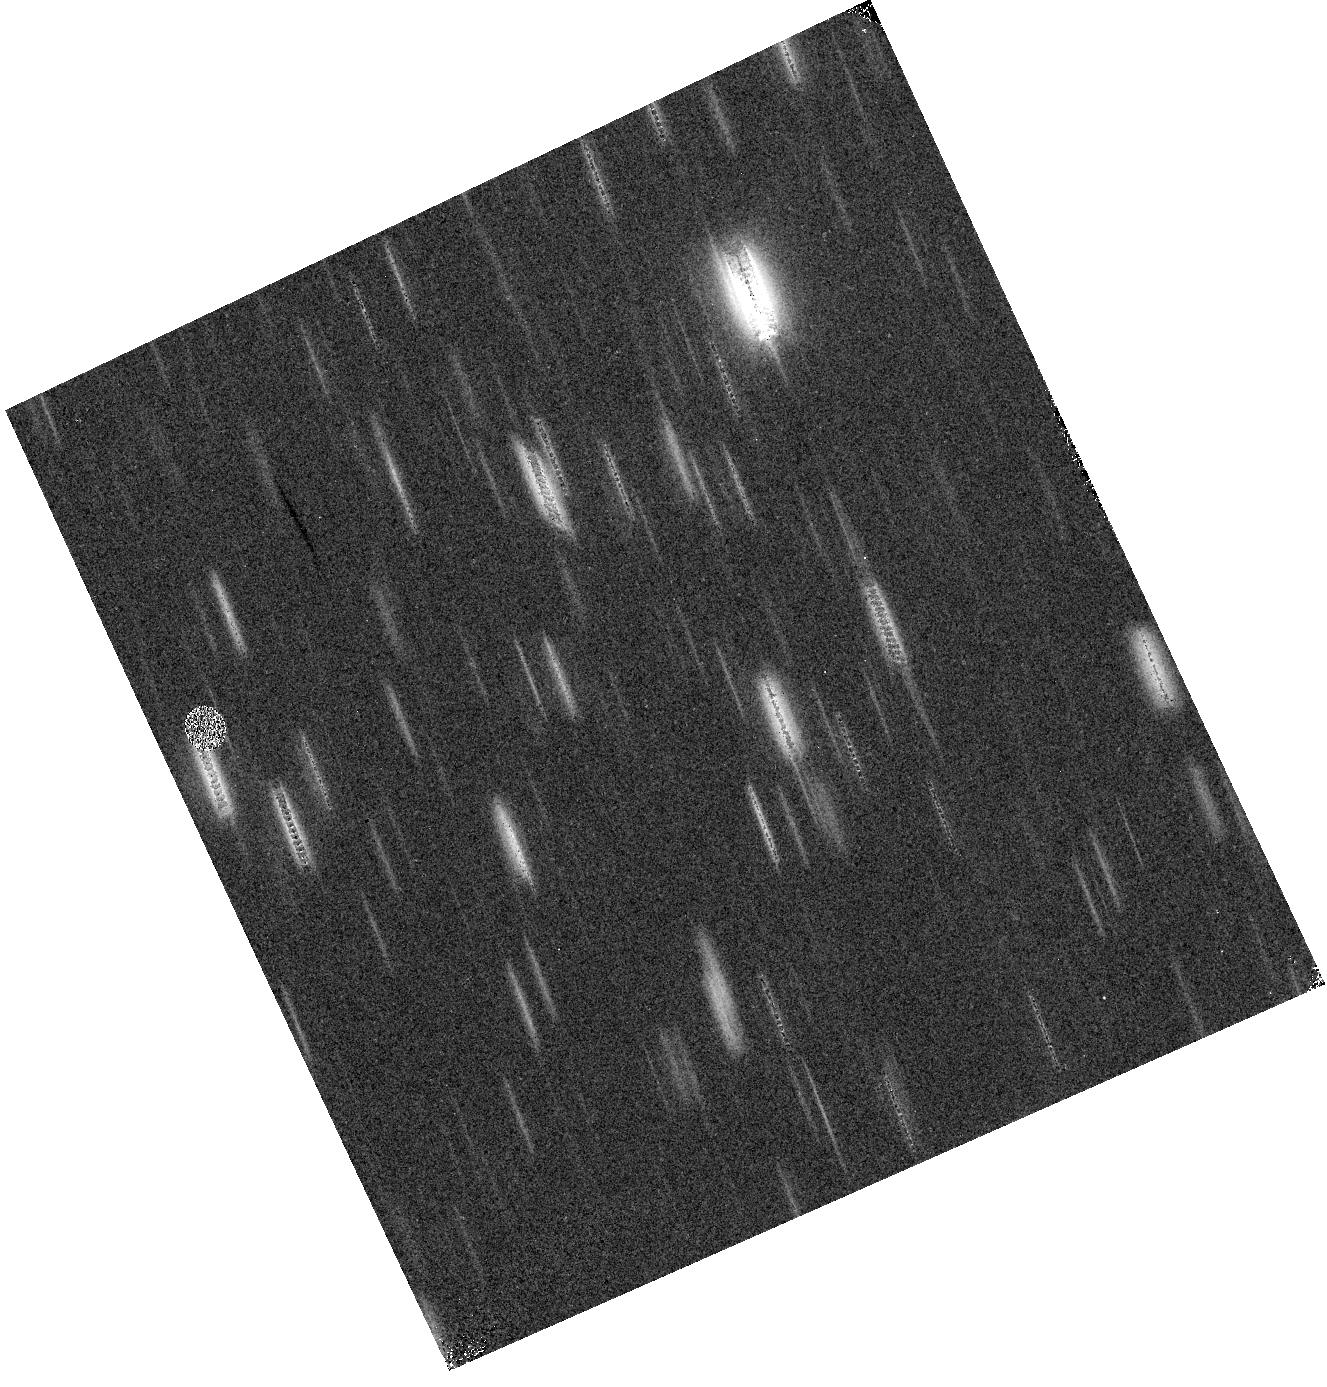
Target: field at RA 151.355°, Dec 1.495°. Instrument: WFC3/IR. Filter: F110W. Exposure: 6 min. Observation ID: hst_12283_37_wfc3_ir_f110w_ibl937

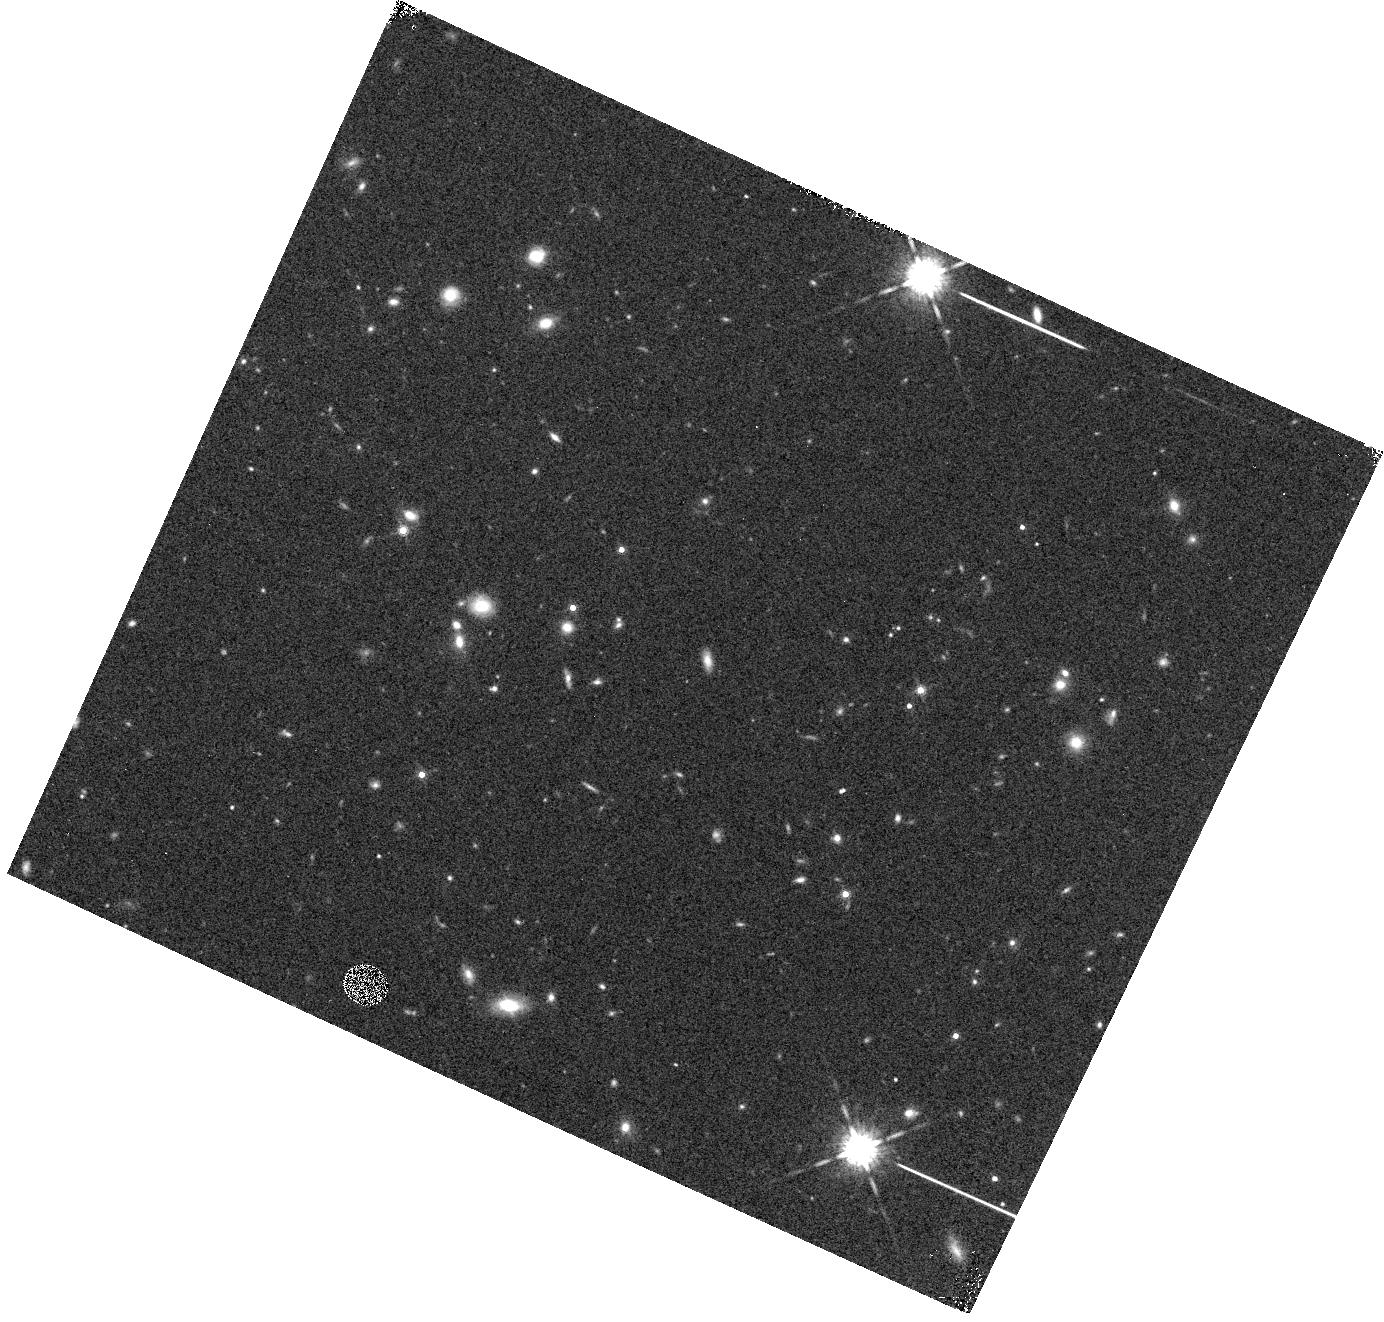
Target: field at RA 109.639°, Dec 74.430°. Instrument: WFC3/IR. Filter: F160W. Exposure: 5 min. Observation ID: hst_12283_4r_wfc3_ir_f160w_ibl94r

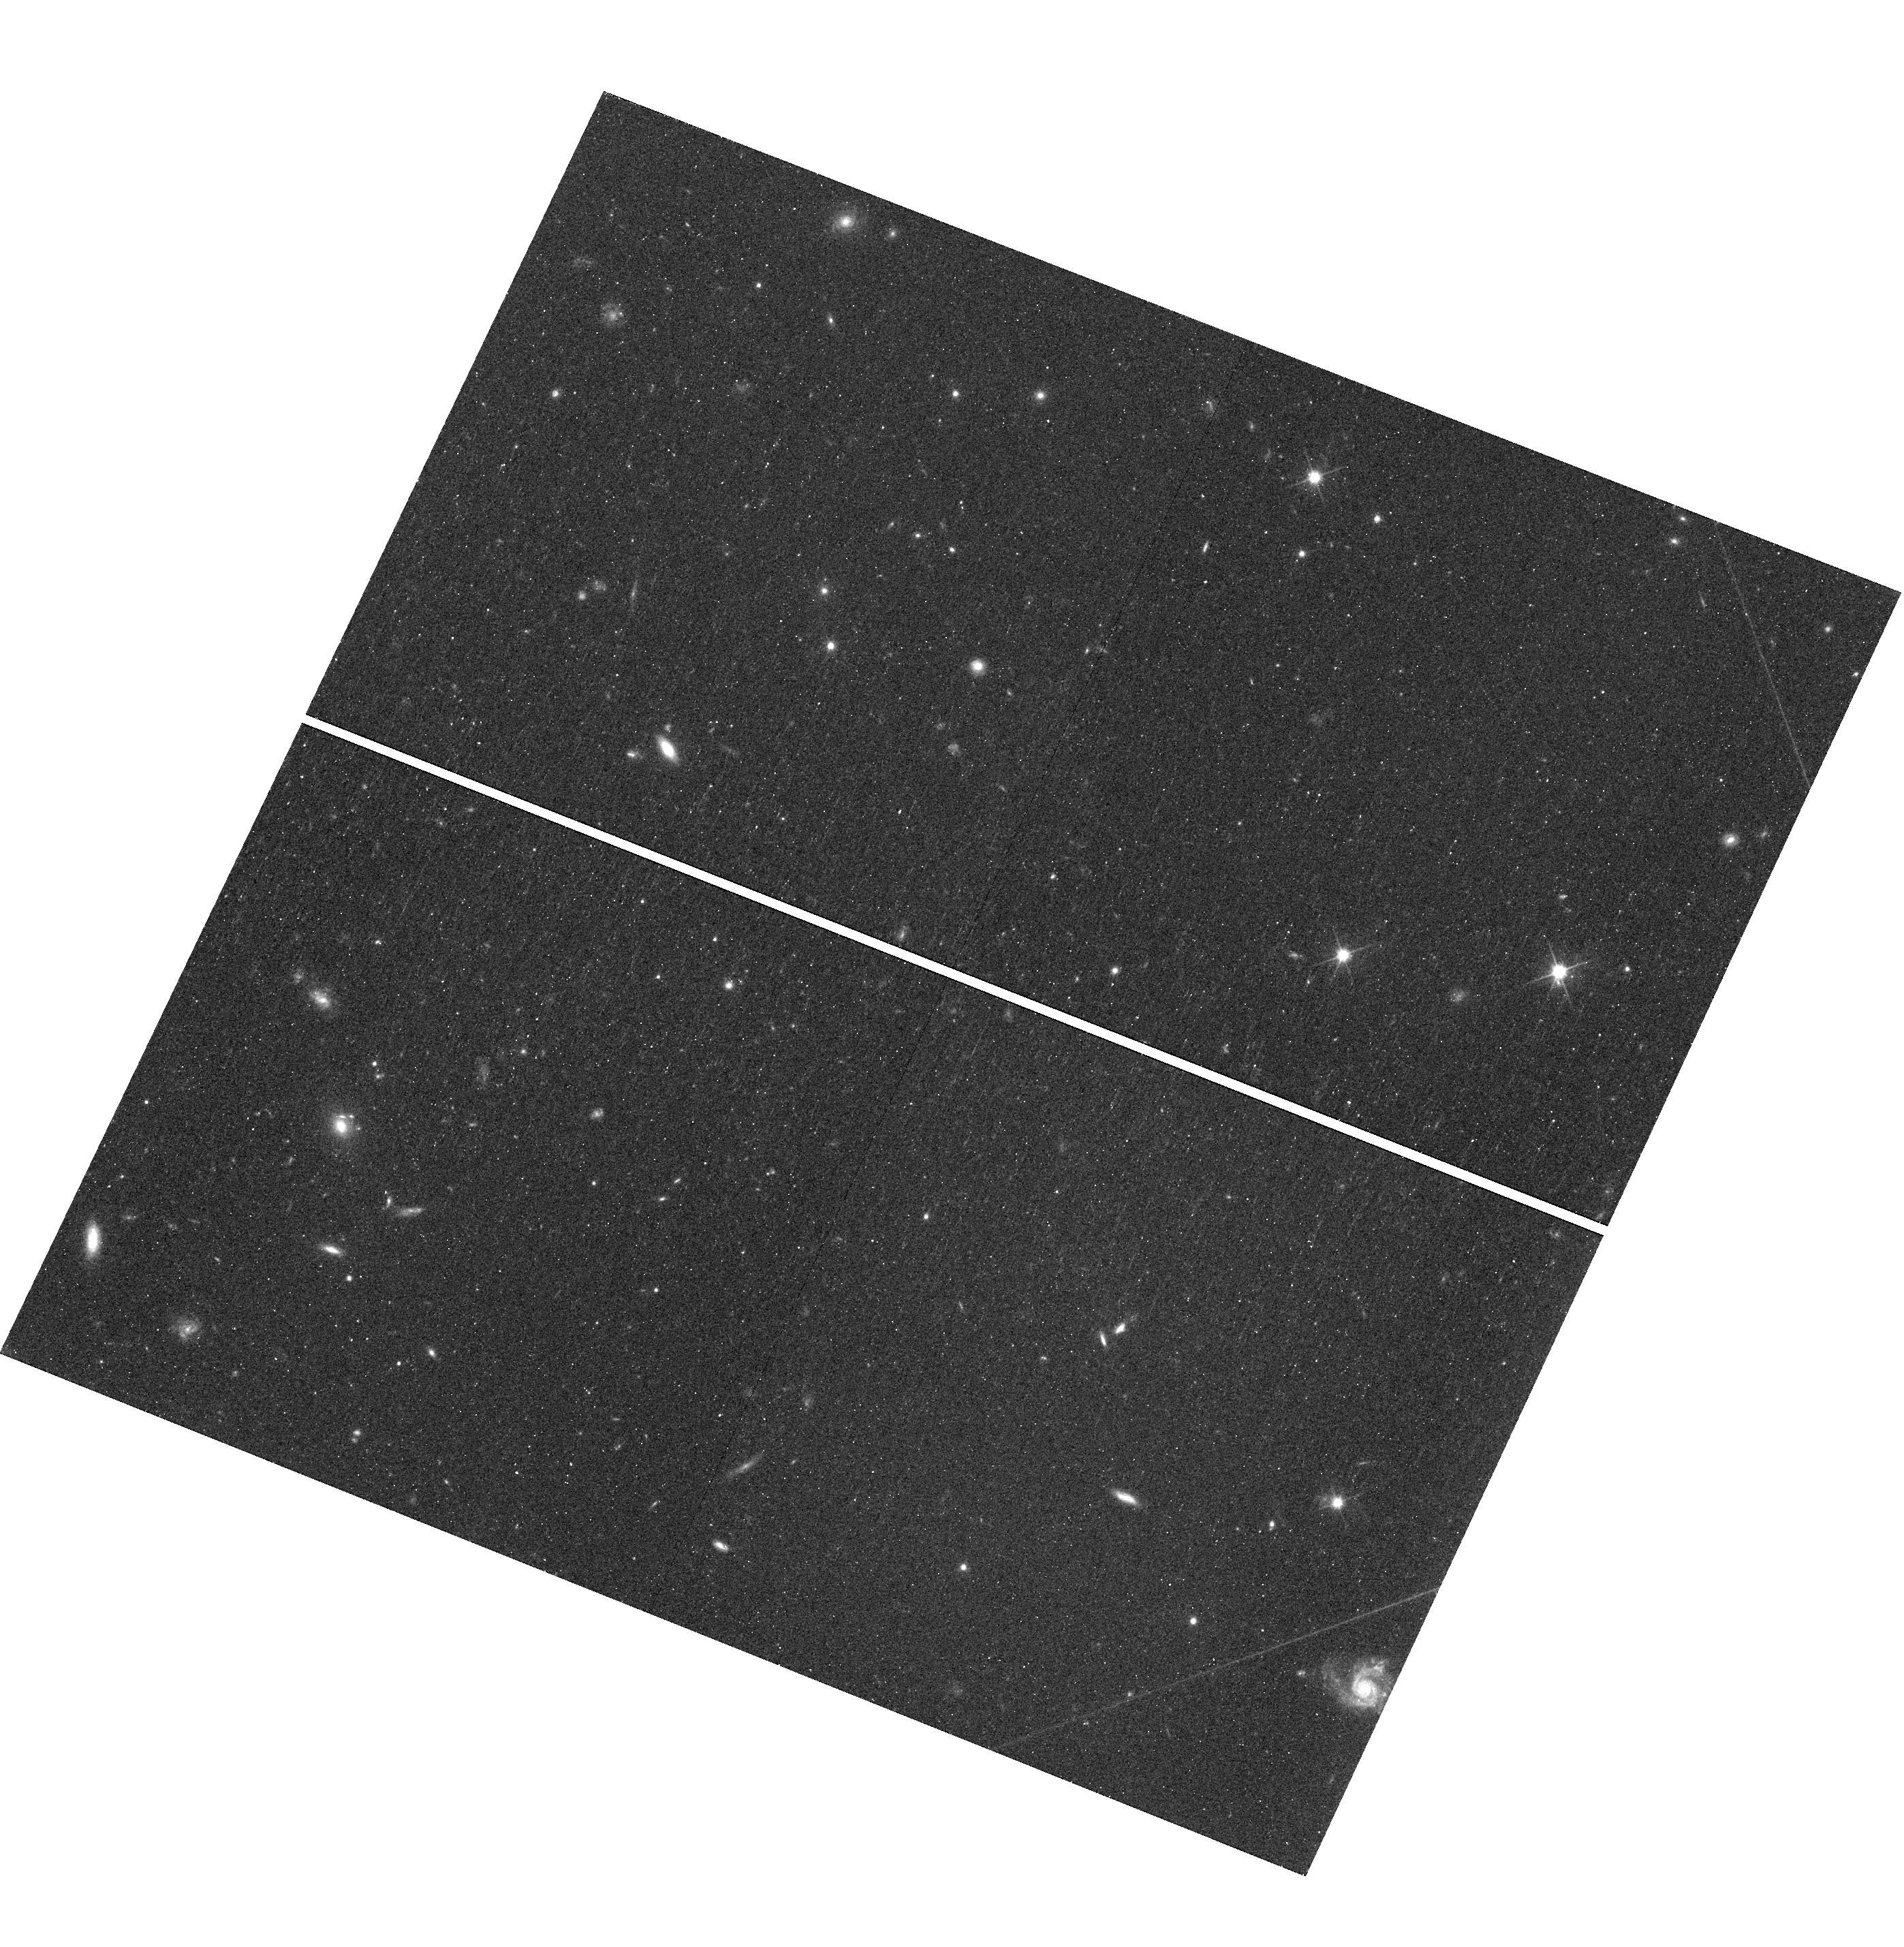
Target: field at RA 209.214°, Dec 17.043°. Instrument: WFC3/UVIS. Filter: F600LP. Exposure: 7 min. Observation ID: hst_12283_0g_wfc3_uvis_f600lp_ibl90g

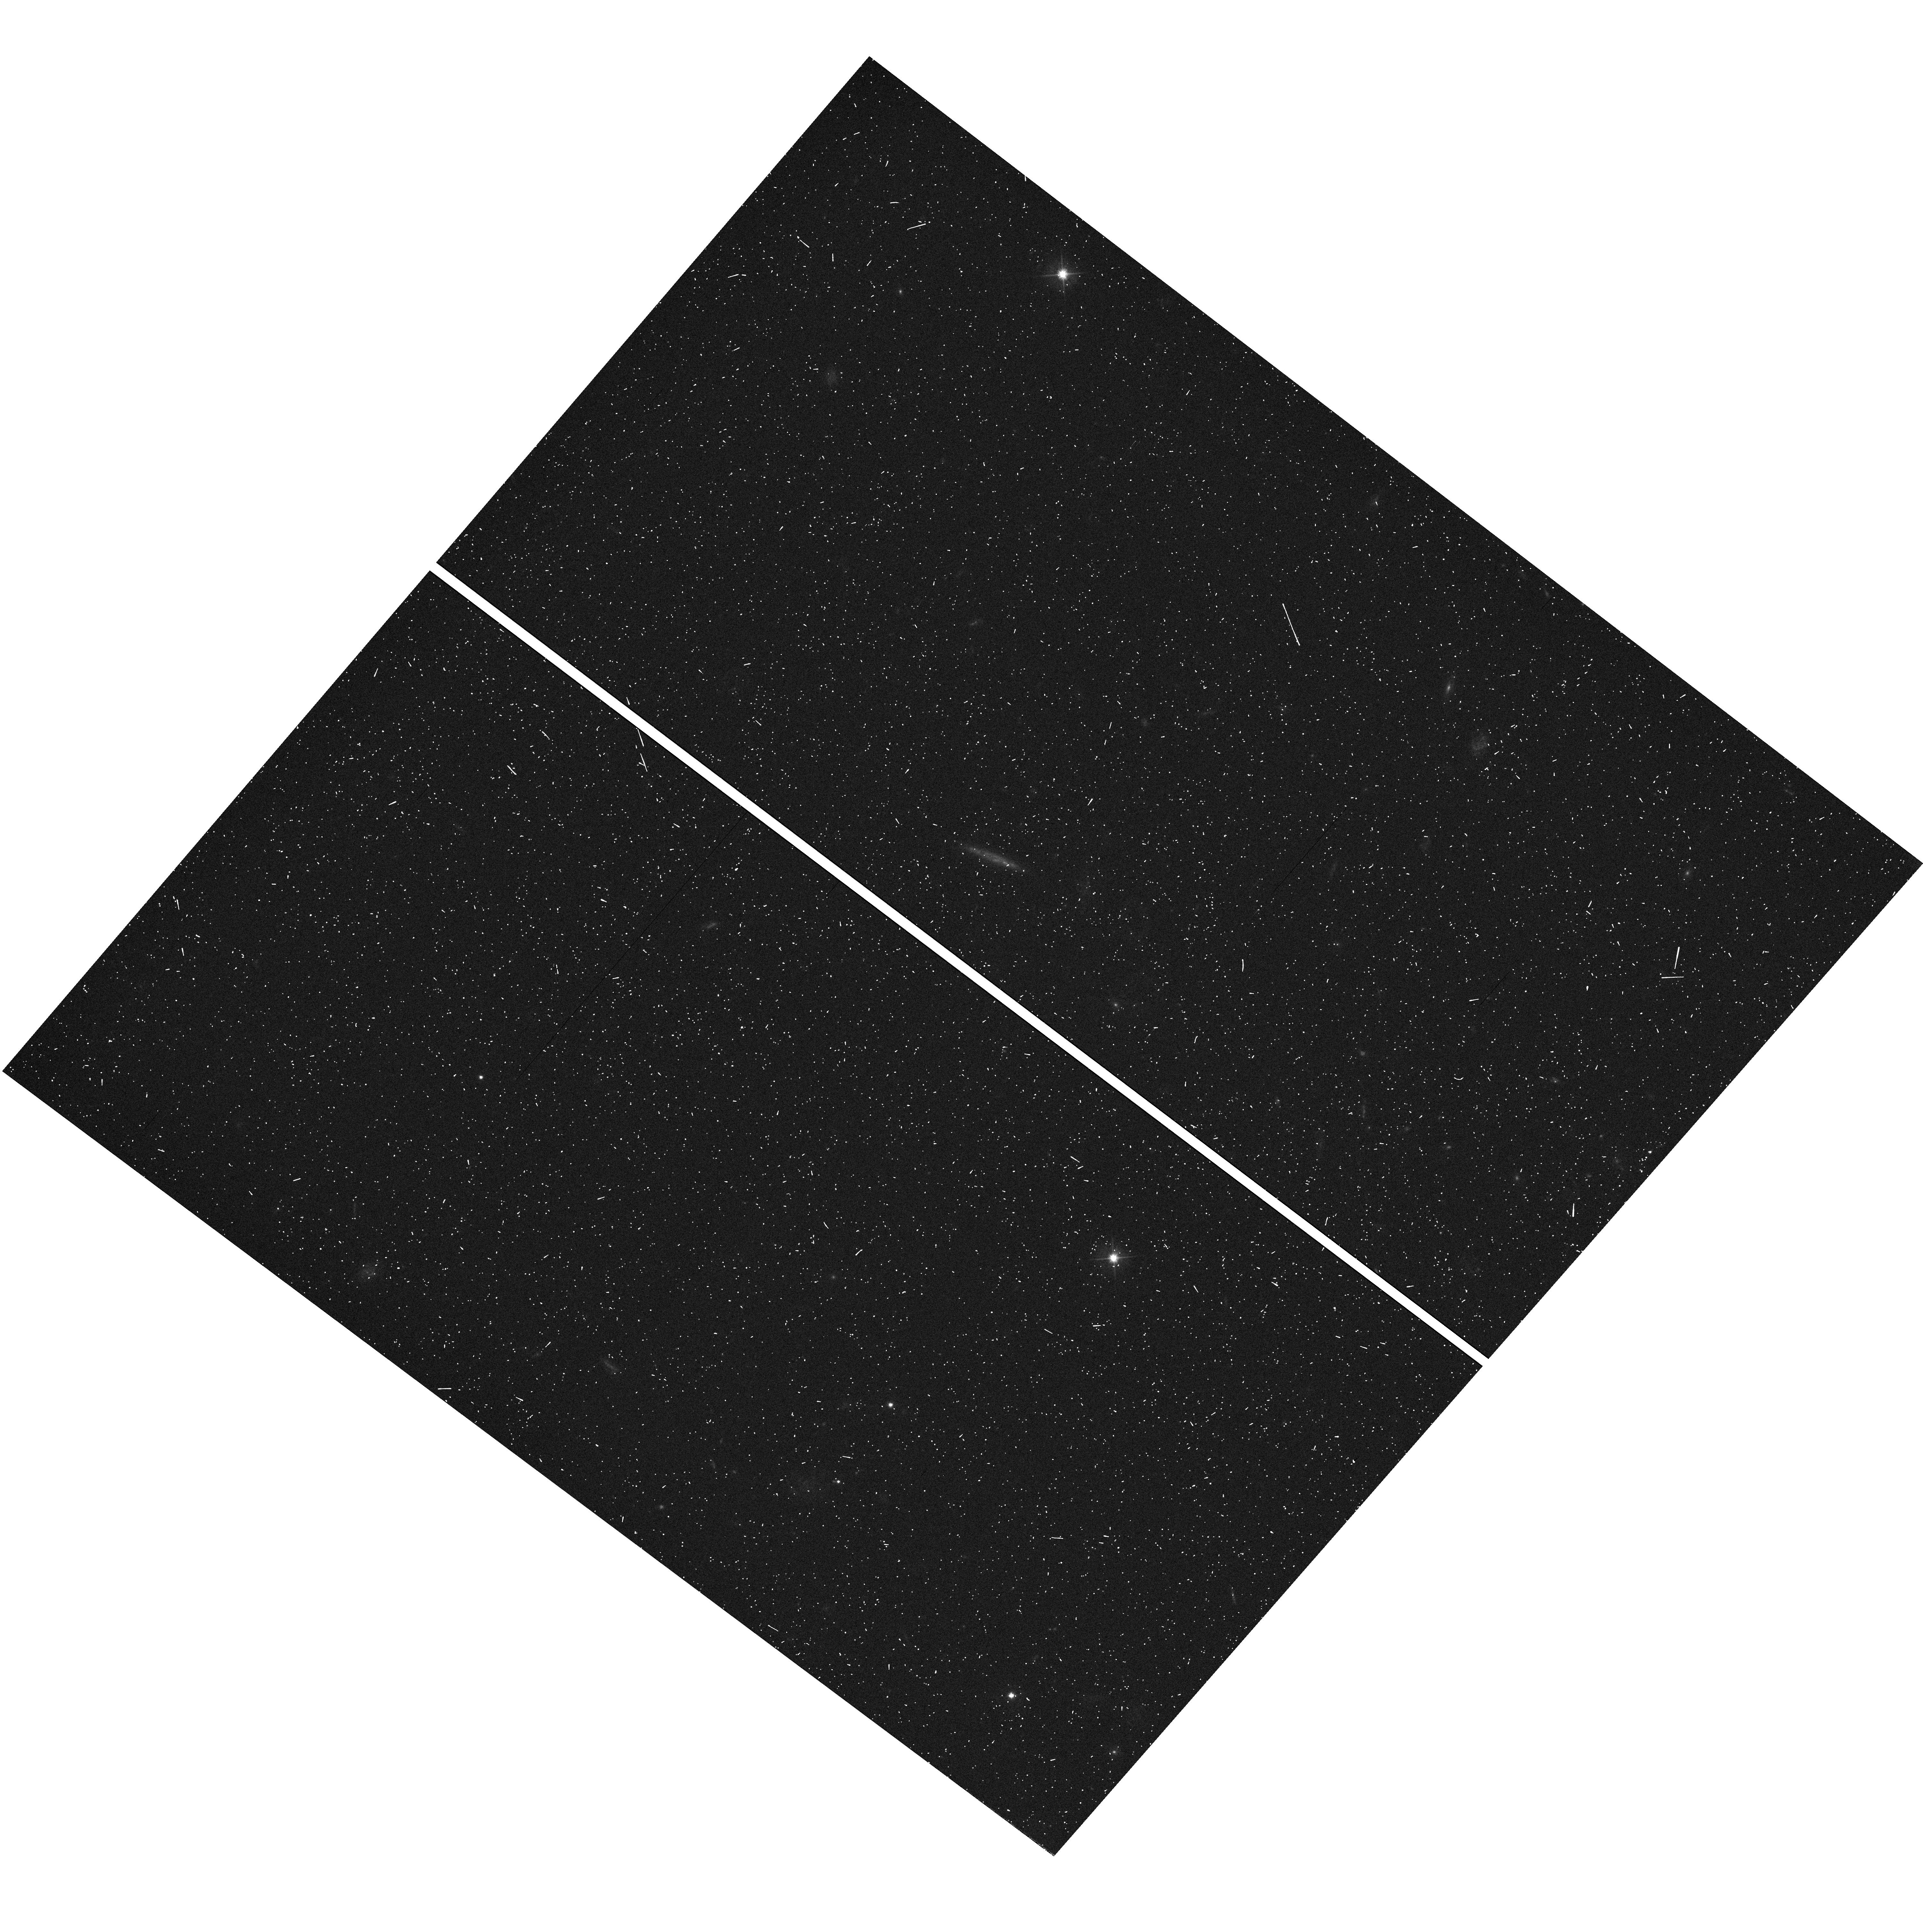
Target: field at RA 146.694°, Dec 47.249°. Instrument: WFC3/UVIS. Filter: F475X. Exposure: 3 min. Observation ID: hst_12283_92_wfc3_uvis_f475x_ibl992

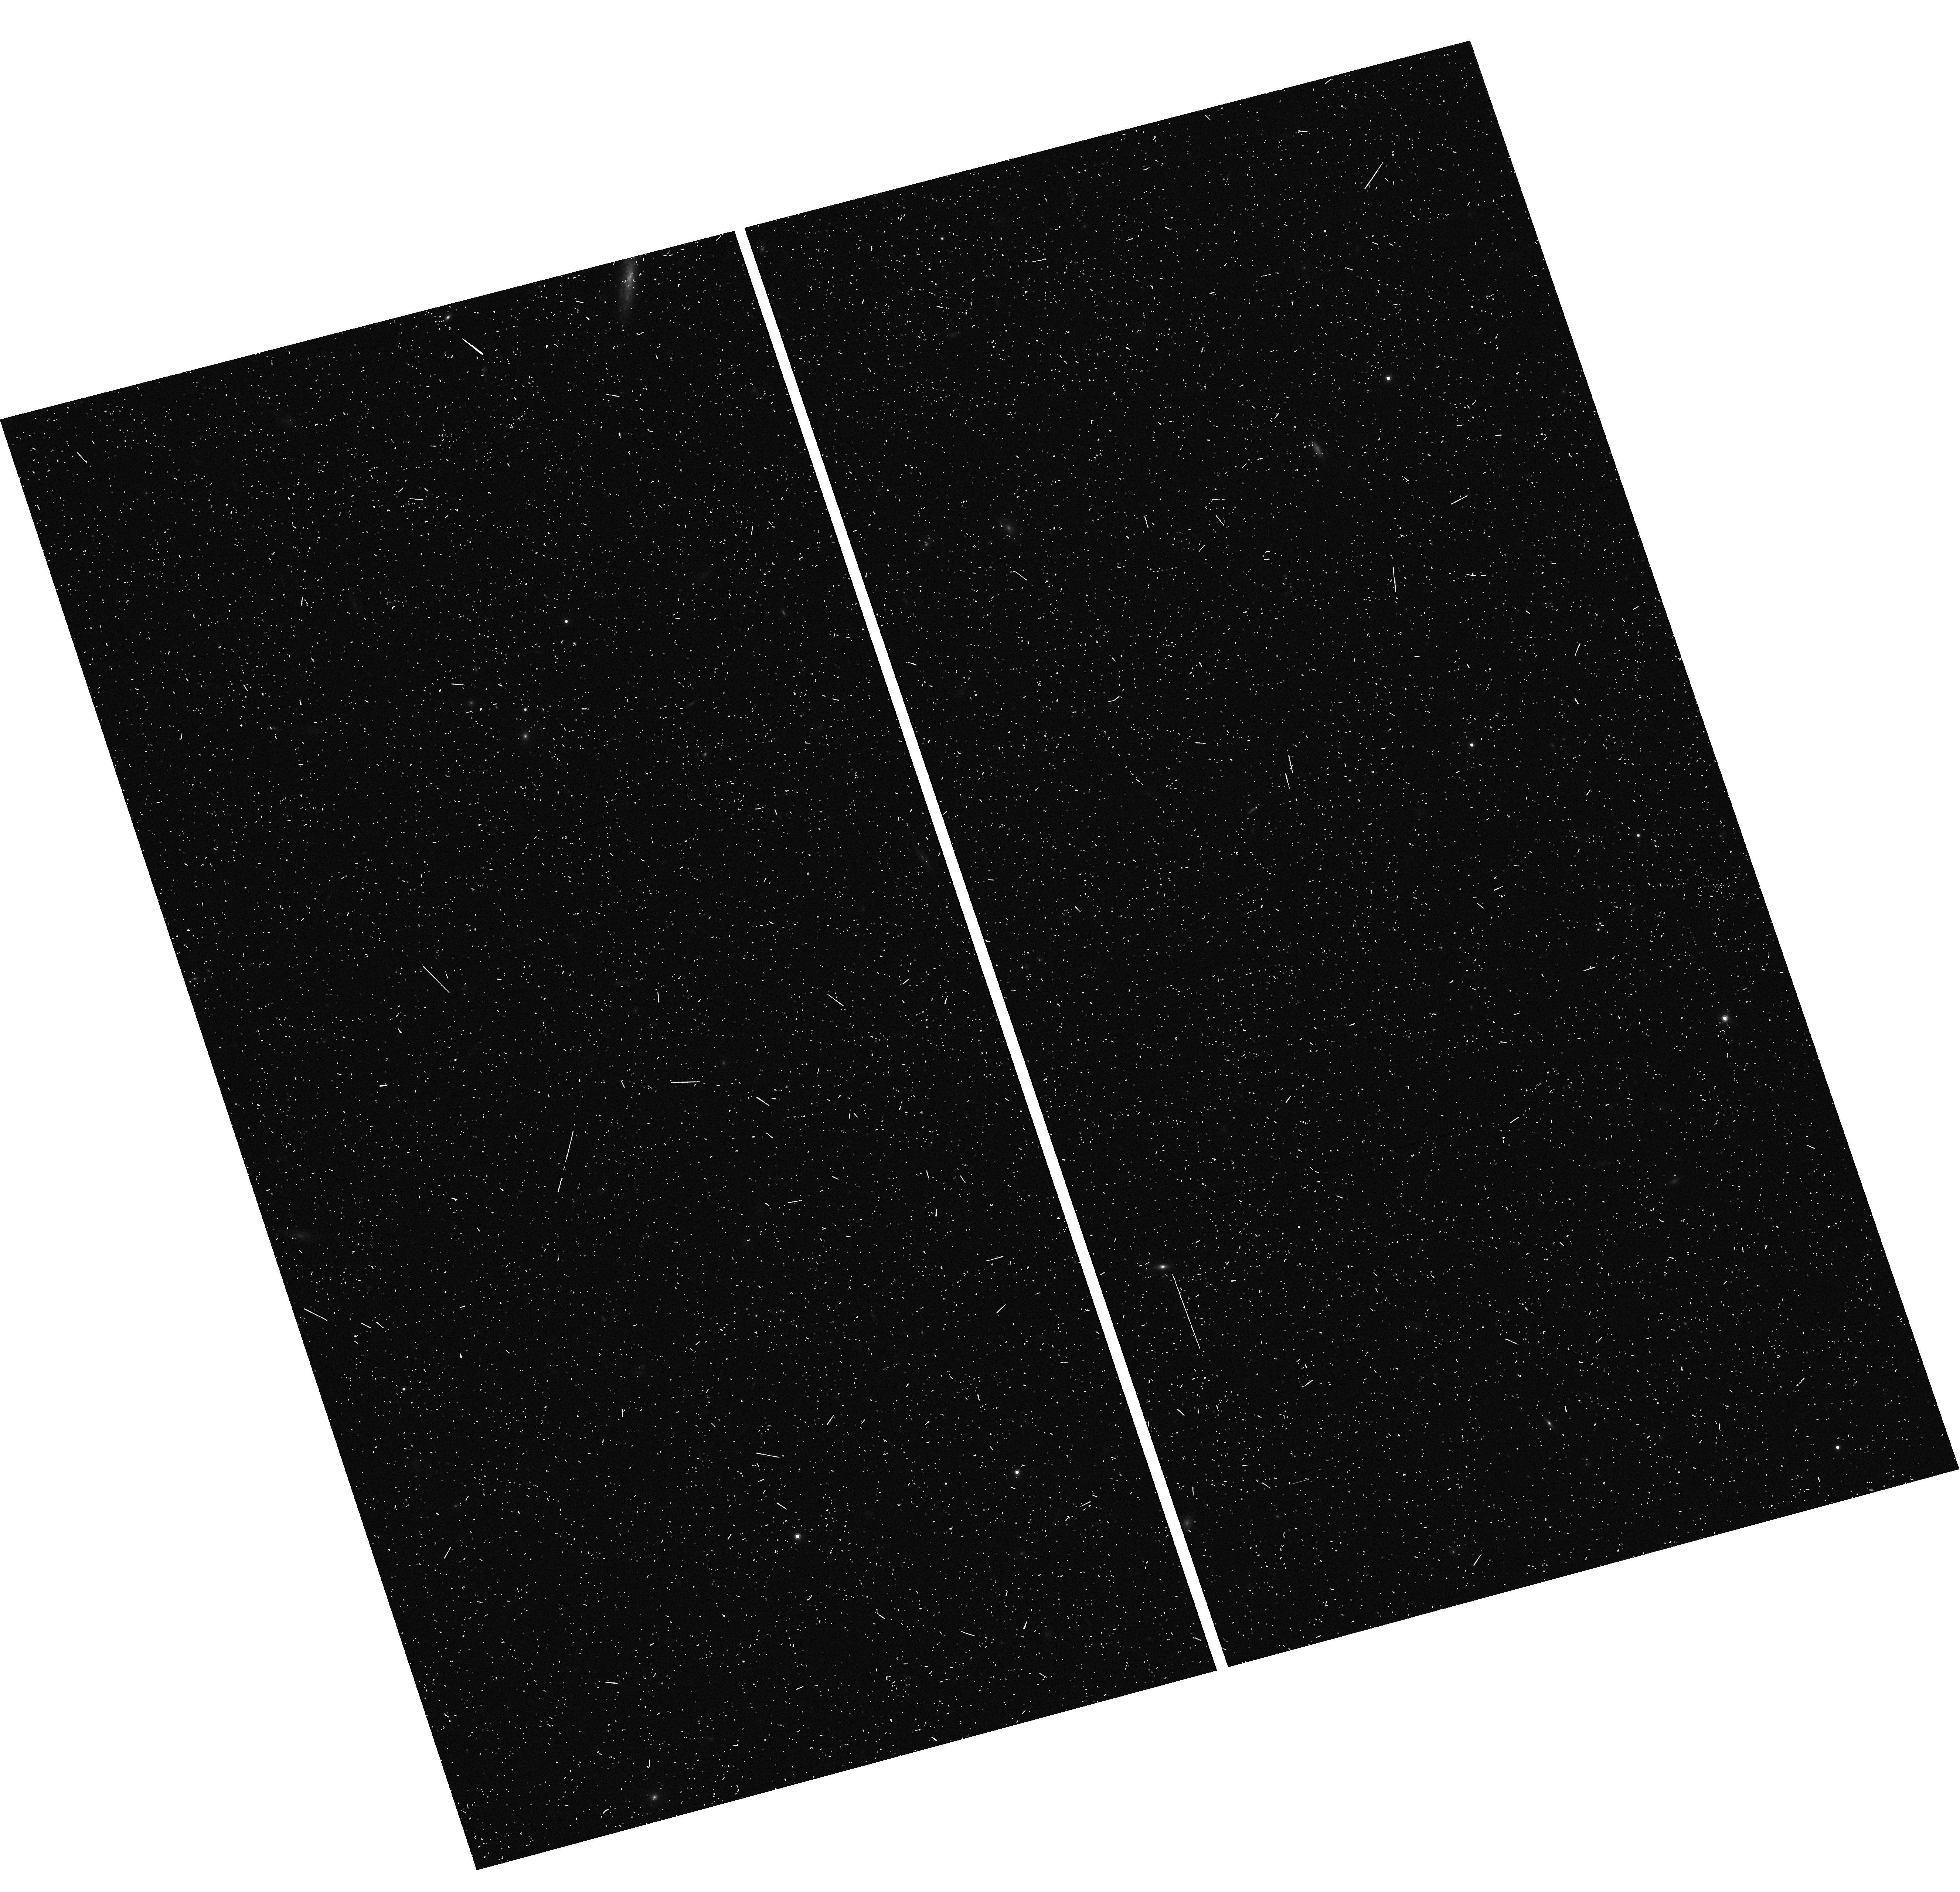
Target: field at RA 32.351°, Dec -4.728°. Instrument: WFC3/UVIS. Filter: F814W. Exposure: 8 min. Observation ID: hst_12283_02_wfc3_uvis_f814w_ibl902

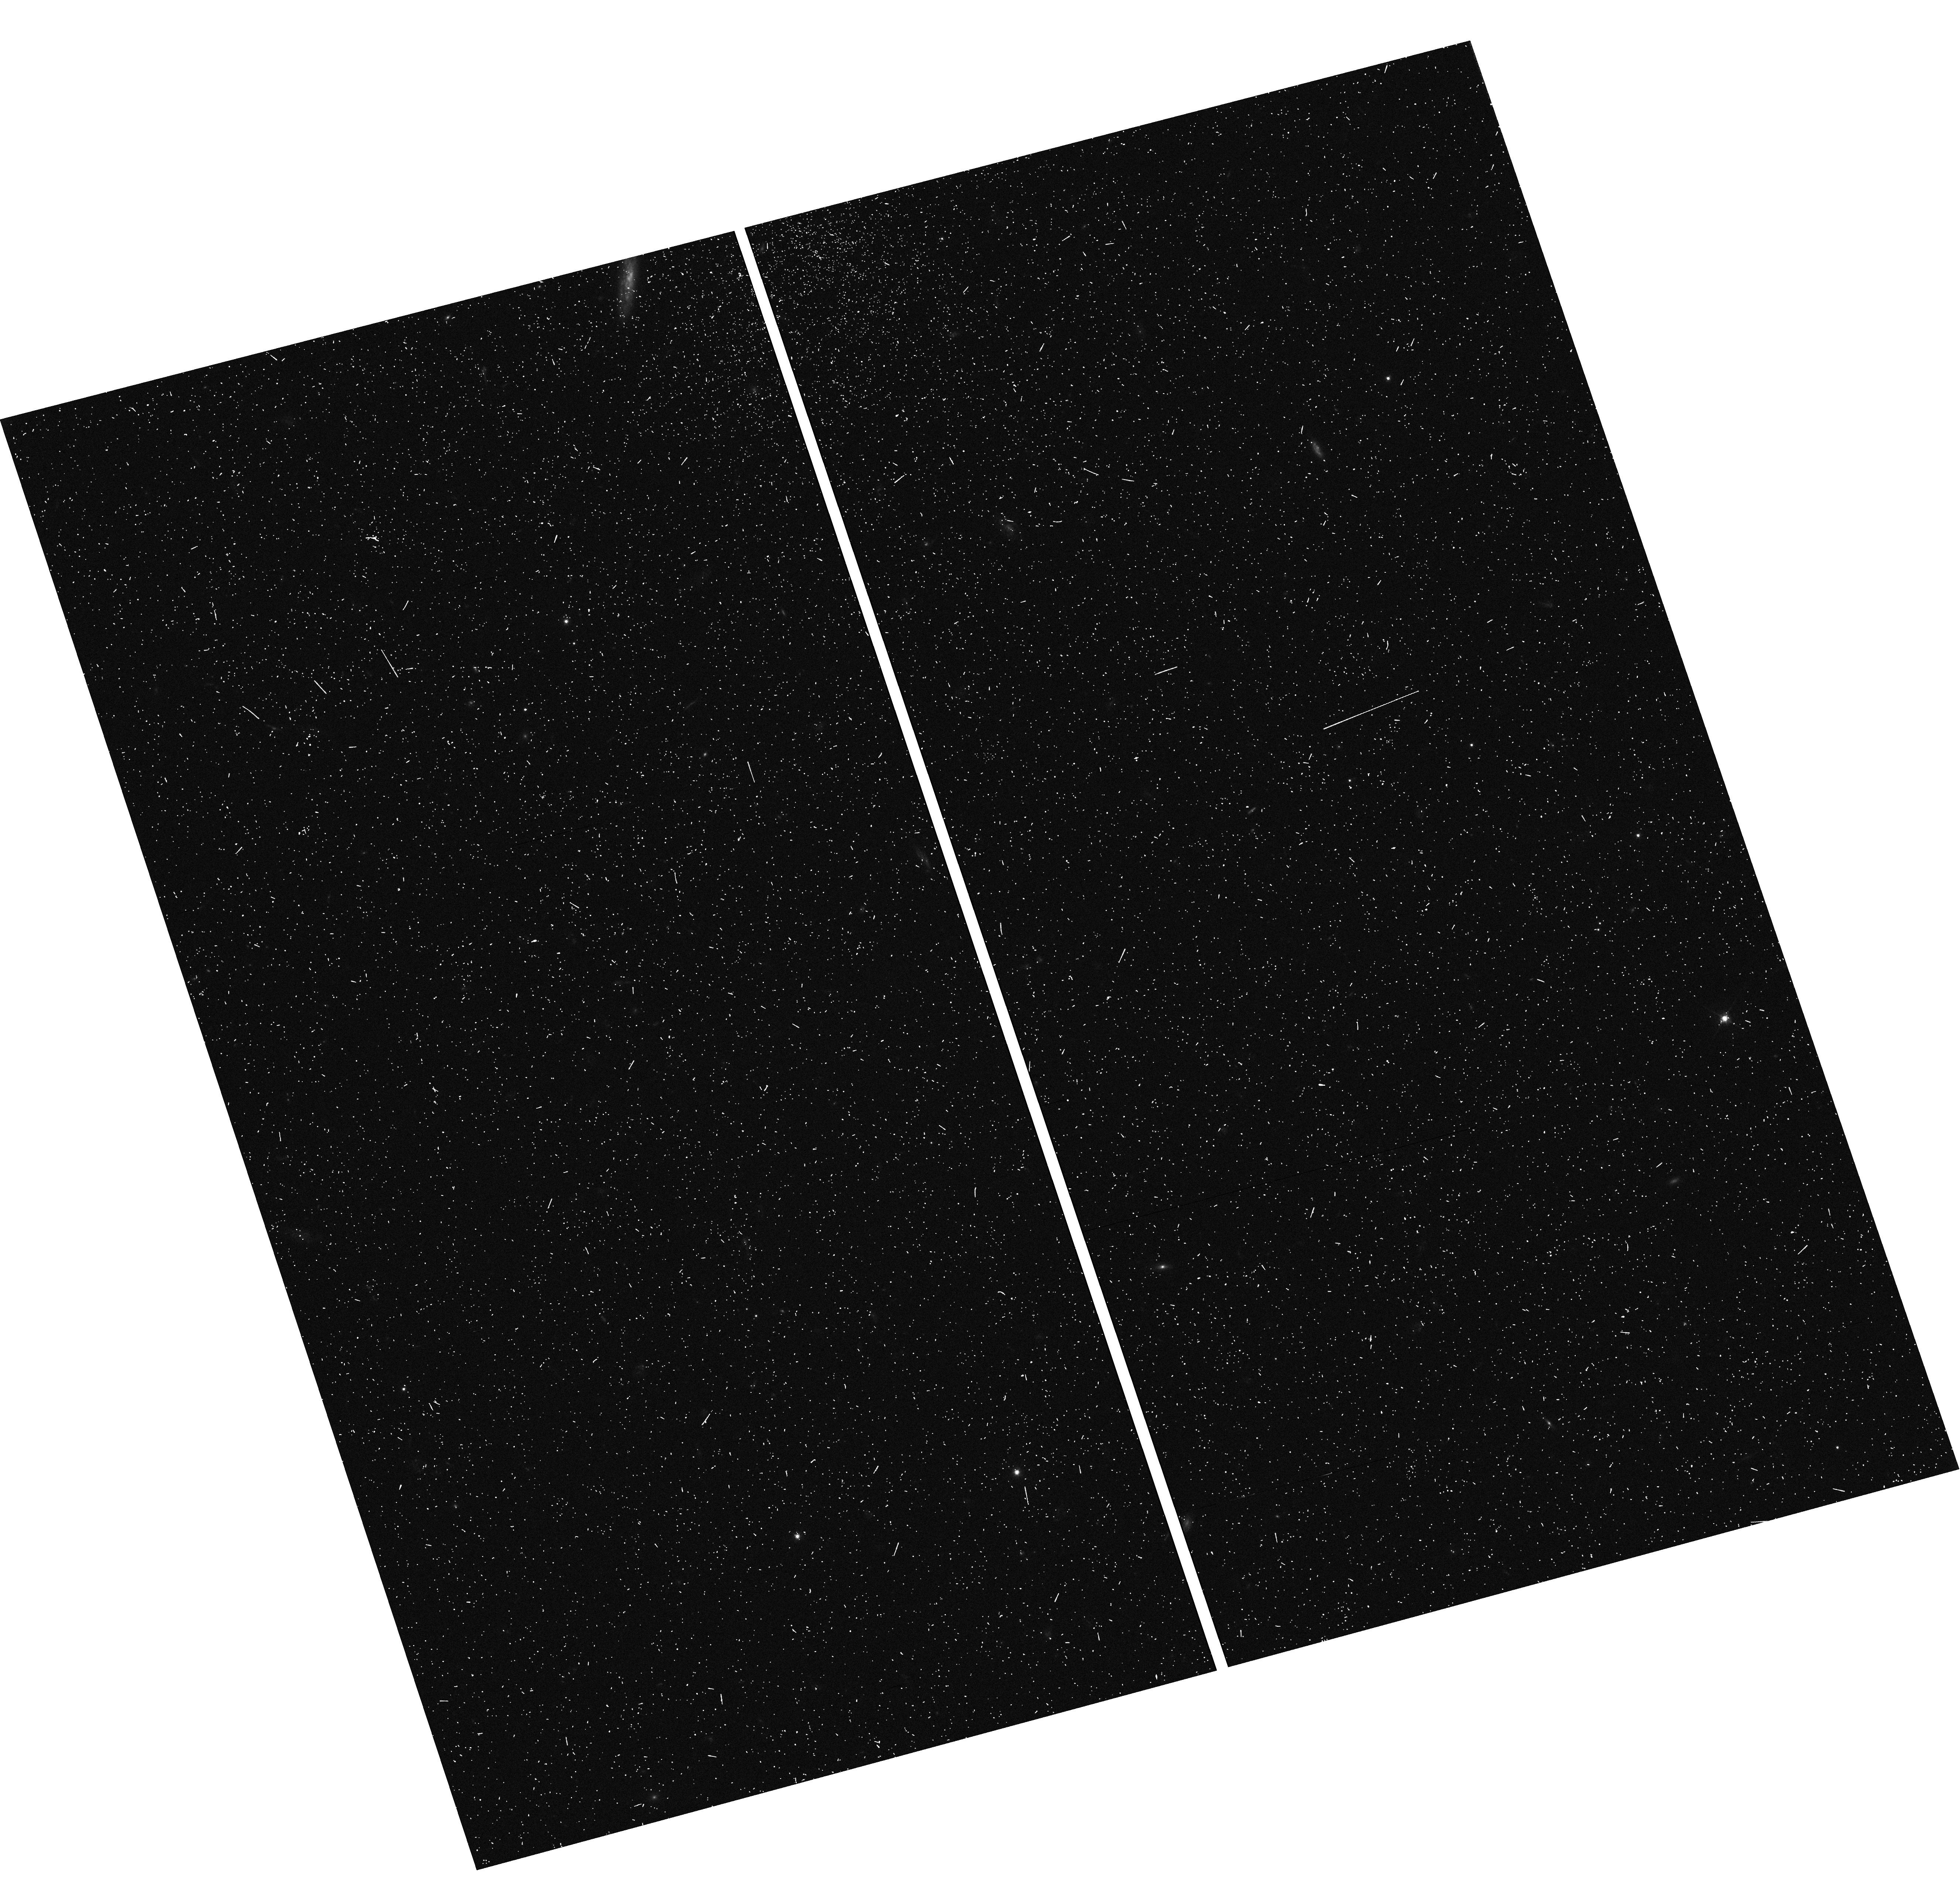
Target: field at RA 32.351°, Dec -4.728°. Instrument: WFC3/UVIS. Filter: F606W. Exposure: 8 min. Observation ID: hst_12283_04_wfc3_uvis_f606w_ibl904

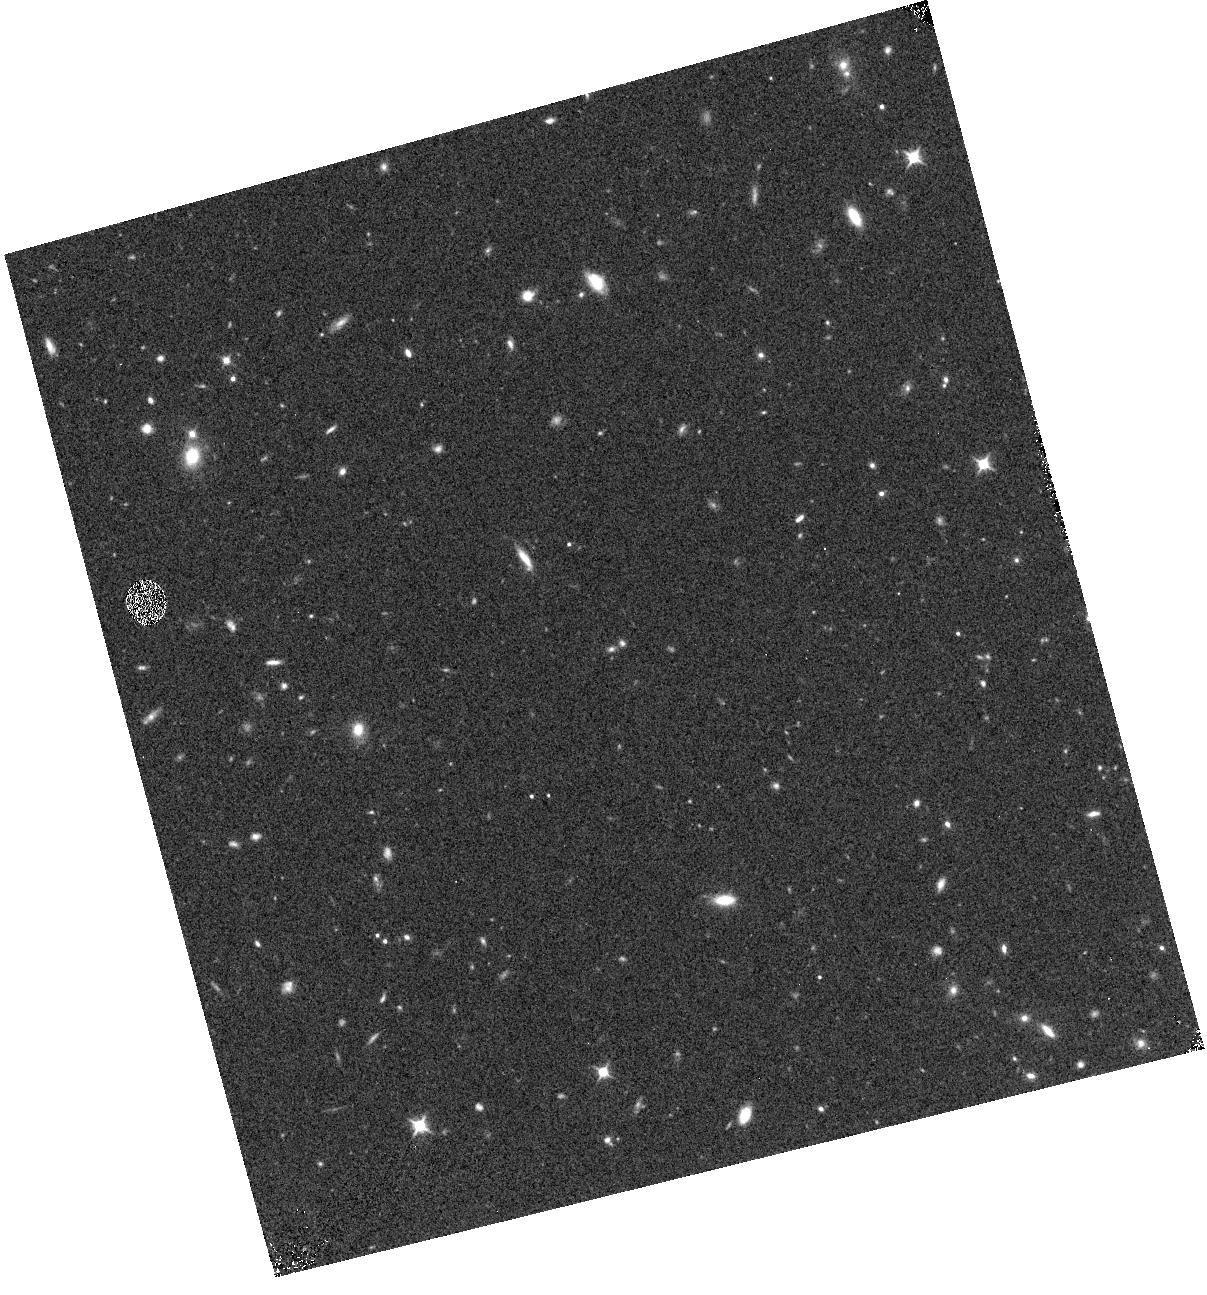
Target: field at RA 32.351°, Dec -4.731°. Instrument: WFC3/IR. Filter: F110W. Exposure: 4 min. Observation ID: hst_12283_12_wfc3_ir_f110w_ibl912

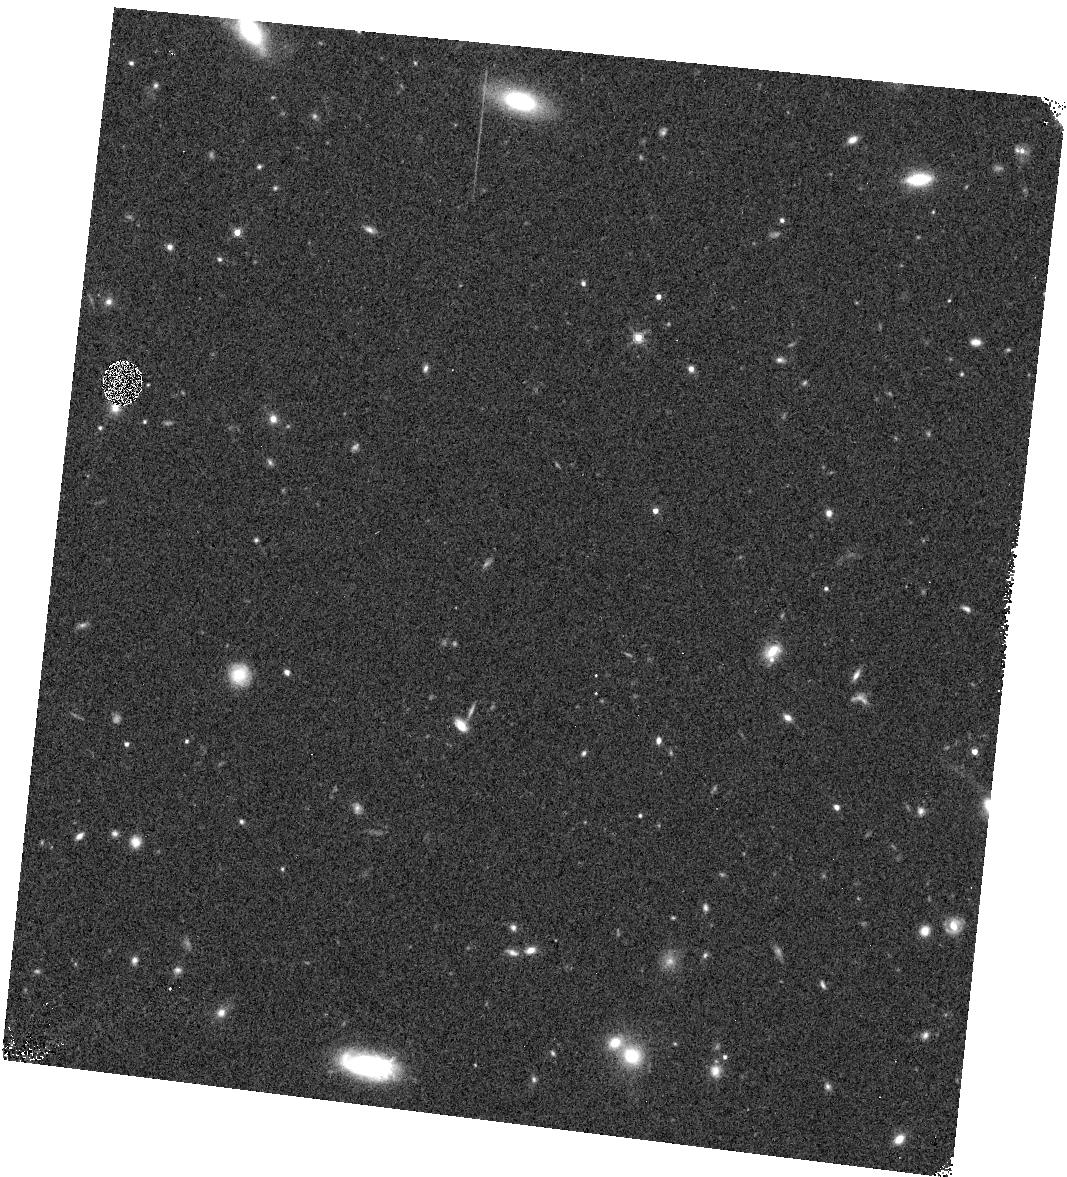
Target: field at RA 3.107°, Dec -10.468°. Instrument: WFC3/IR. Filter: F160W. Exposure: 5 min. Observation ID: hst_12283_4c_wfc3_ir_f160w_ibl94c

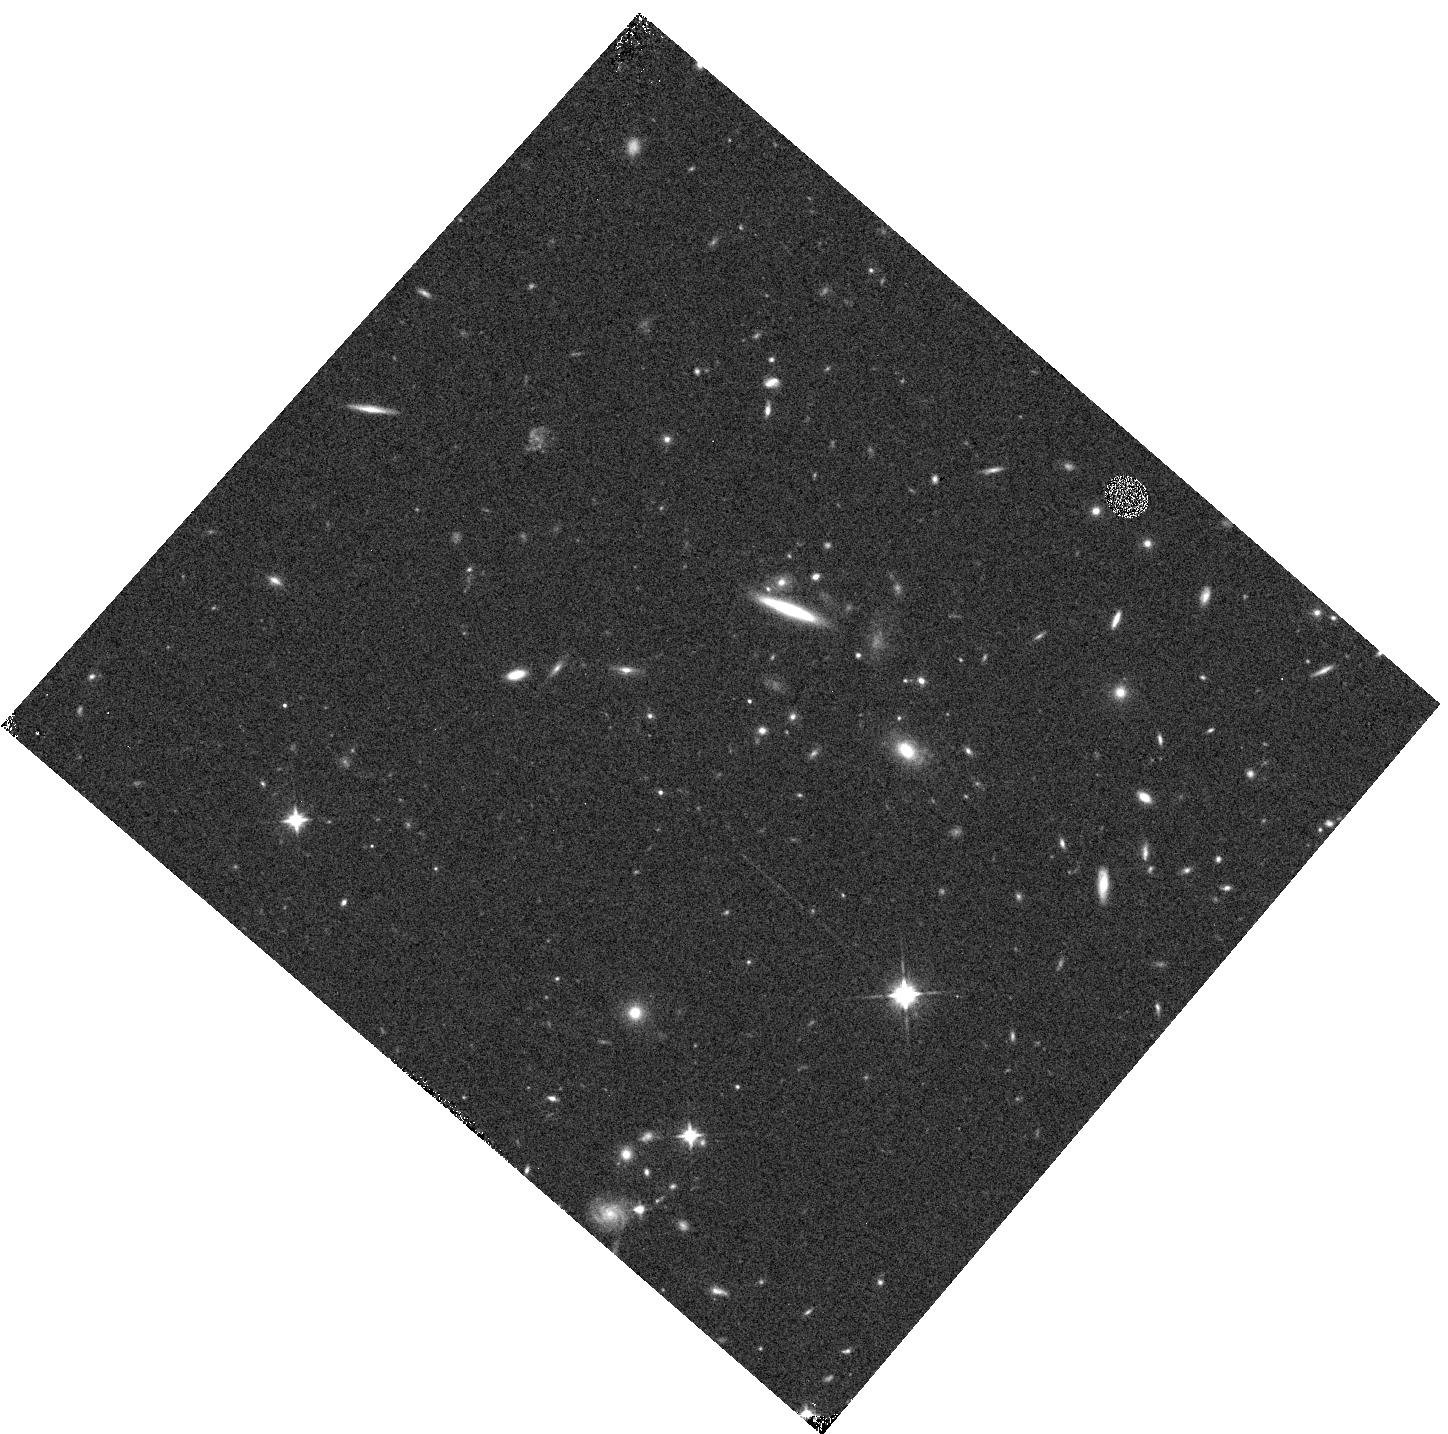
Target: field at RA 146.696°, Dec 47.251°. Instrument: WFC3/IR. Filter: F110W. Exposure: 3 min. Observation ID: hst_12283_94_wfc3_ir_f110w_ibl994

WFC3 Infrared Spectroscopic Parallel Survey {WISP}: A Survey of Star Formation Across Cosmic Time (PI: Malkan, Matthew A.)

We will use the unique power of WFC3 slitless spectroscopy to measure cosmic star formation across its peak epoch. The broad, continuous, spectral coverage of the G102 and G141 grisms provides the best currently feasible measurement of the star formation rate continously from 0.5<z<2.5, over which ground-based searches are severely limited. Our Cycle 17 pure-parallel grism program has proven efficient for identifying line emission from galaxies across this large fraction of cosmic time. With less than two months of WFC3 observing completed, our new measurments have more than doubled the sample of emission-line galaxies that we found over the entire NICMOS Parallel Grism program. We propose to extend this cost-effective WFC3 Survey by using 280 orbits of pure parallel grism spectroscopy in 50 deep (4-5 orbit) fields with both G102 and G141, and 40 shallow (2-3 orbit) fields with G141 alone. This will complete a sample of 2000-3000 emission line galaxies in the "redshift desert" and search for serendipitous Lya emitters at z>5.5. Our primary science goals are: (1) Measure ratios of bright emission lines ([OII], [OIII], Ha, and Hb) in a substantial fraction of these galaxies, thereby estimating dust and metallicity evolution in a sample of galaxies that is not biased by photometric selection. (2) Derive an extinction-corrected Ha luminosity function, with a 20 times larger sample than our previous NICMOS results. (3) Measure the mass-metallicity relation at crucial intermediate redshifts, with the support of our ongoing ground-based, follow-up, observing program (4) Determine the spectroscopic close pair fraction in this sample, in order to constrain hierarchal merging models (5) Uncover a new sample of obscured AGN at these redshifts and, (6) Use the Balmer break diagnostic to constrain the ages of continuum detected sources down to H = 25. As a bonus, these observations will be sensitive to Lya emission at z>5.5, taking advantage of continuous spectral coverage to observe large volumes for luminous galaxies at the highest redshifts. Over Cycles 17 and 18, we expect to detect 5-20 LAEs over redshifts spanning 5.5 < z < 7.5. These observations will likely place the most stringent constraint on the numbers of z>6.5 Lya emitters until JWST. We are waiving all proprietary rights to our data and will make high-level data products available through the ST/ECF.